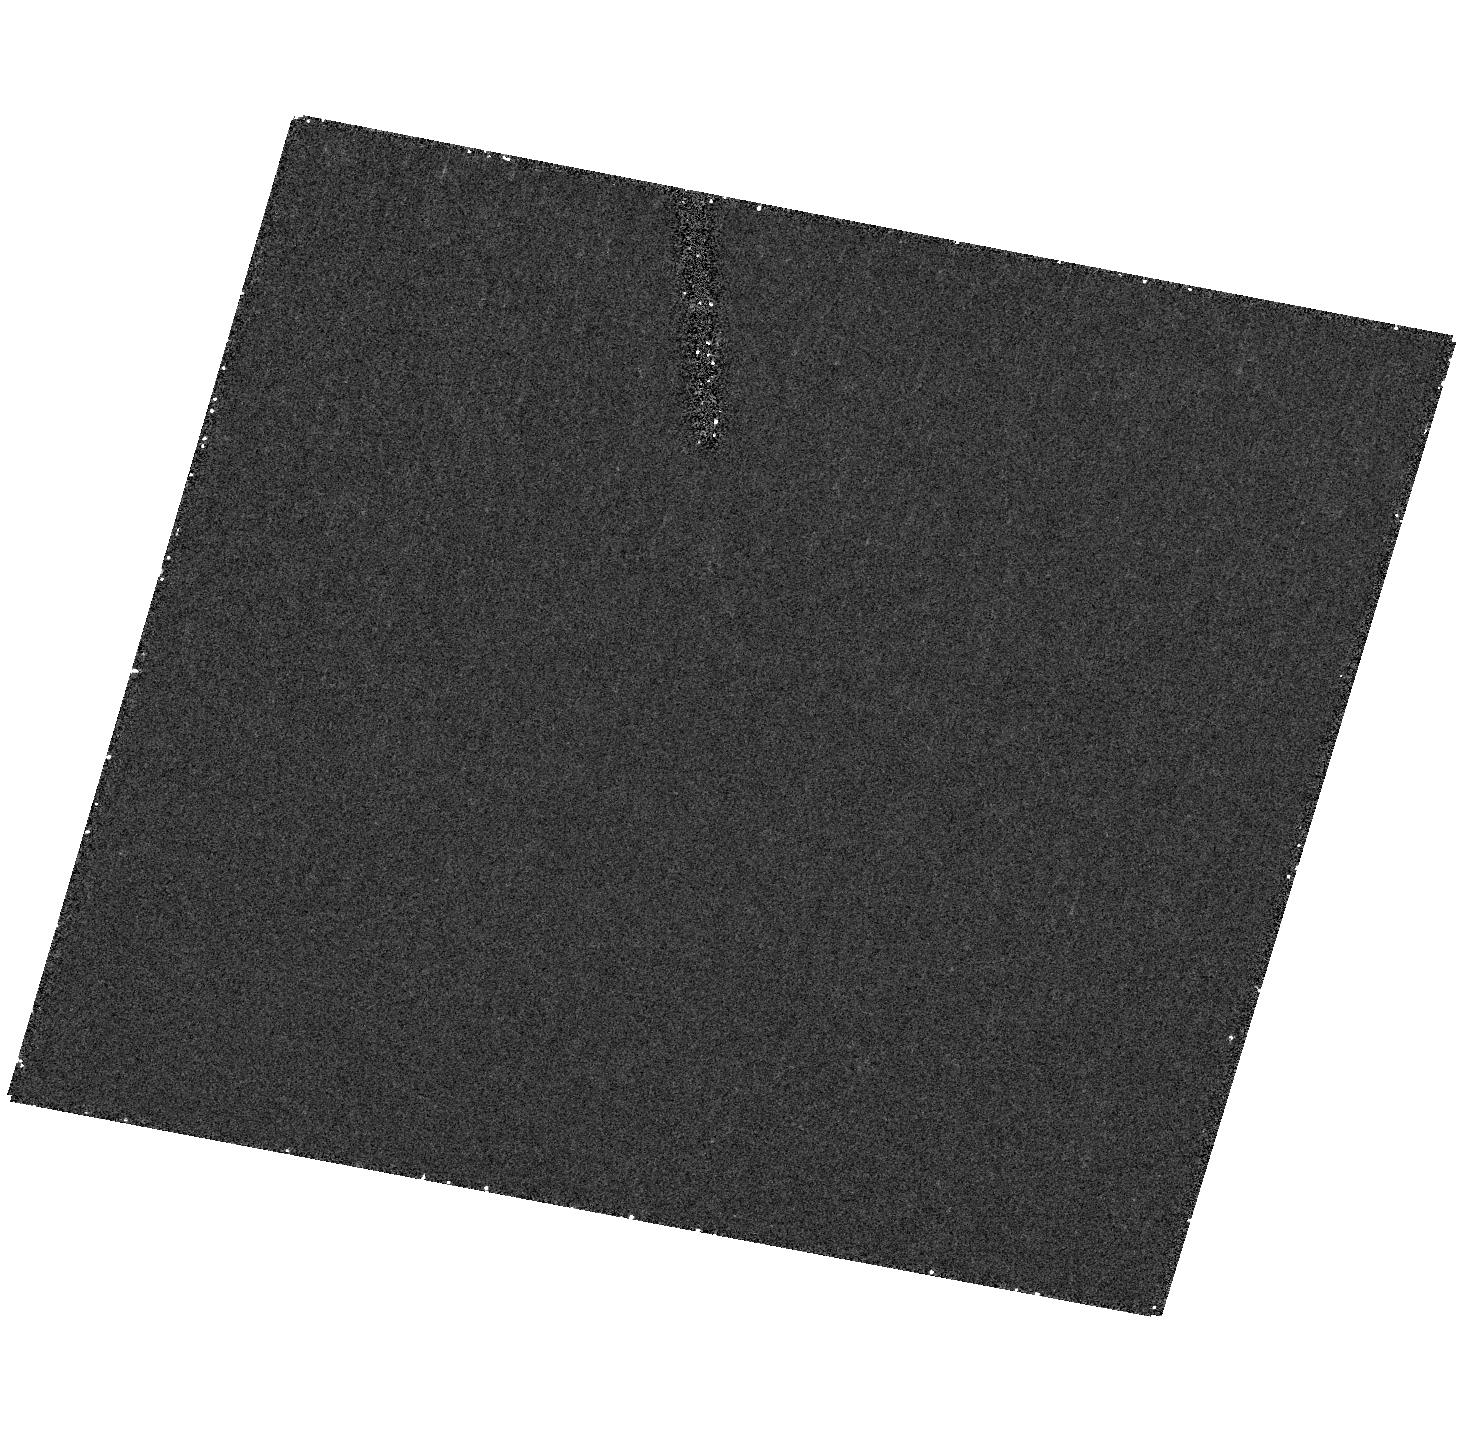
Target: field at RA 140.059°, Dec 45.533°. Instrument: ACS/HRC. Filter: F502N. Exposure: 31 min. Observation ID: hst_9905_06_acs_hrc_f502n_j8np06

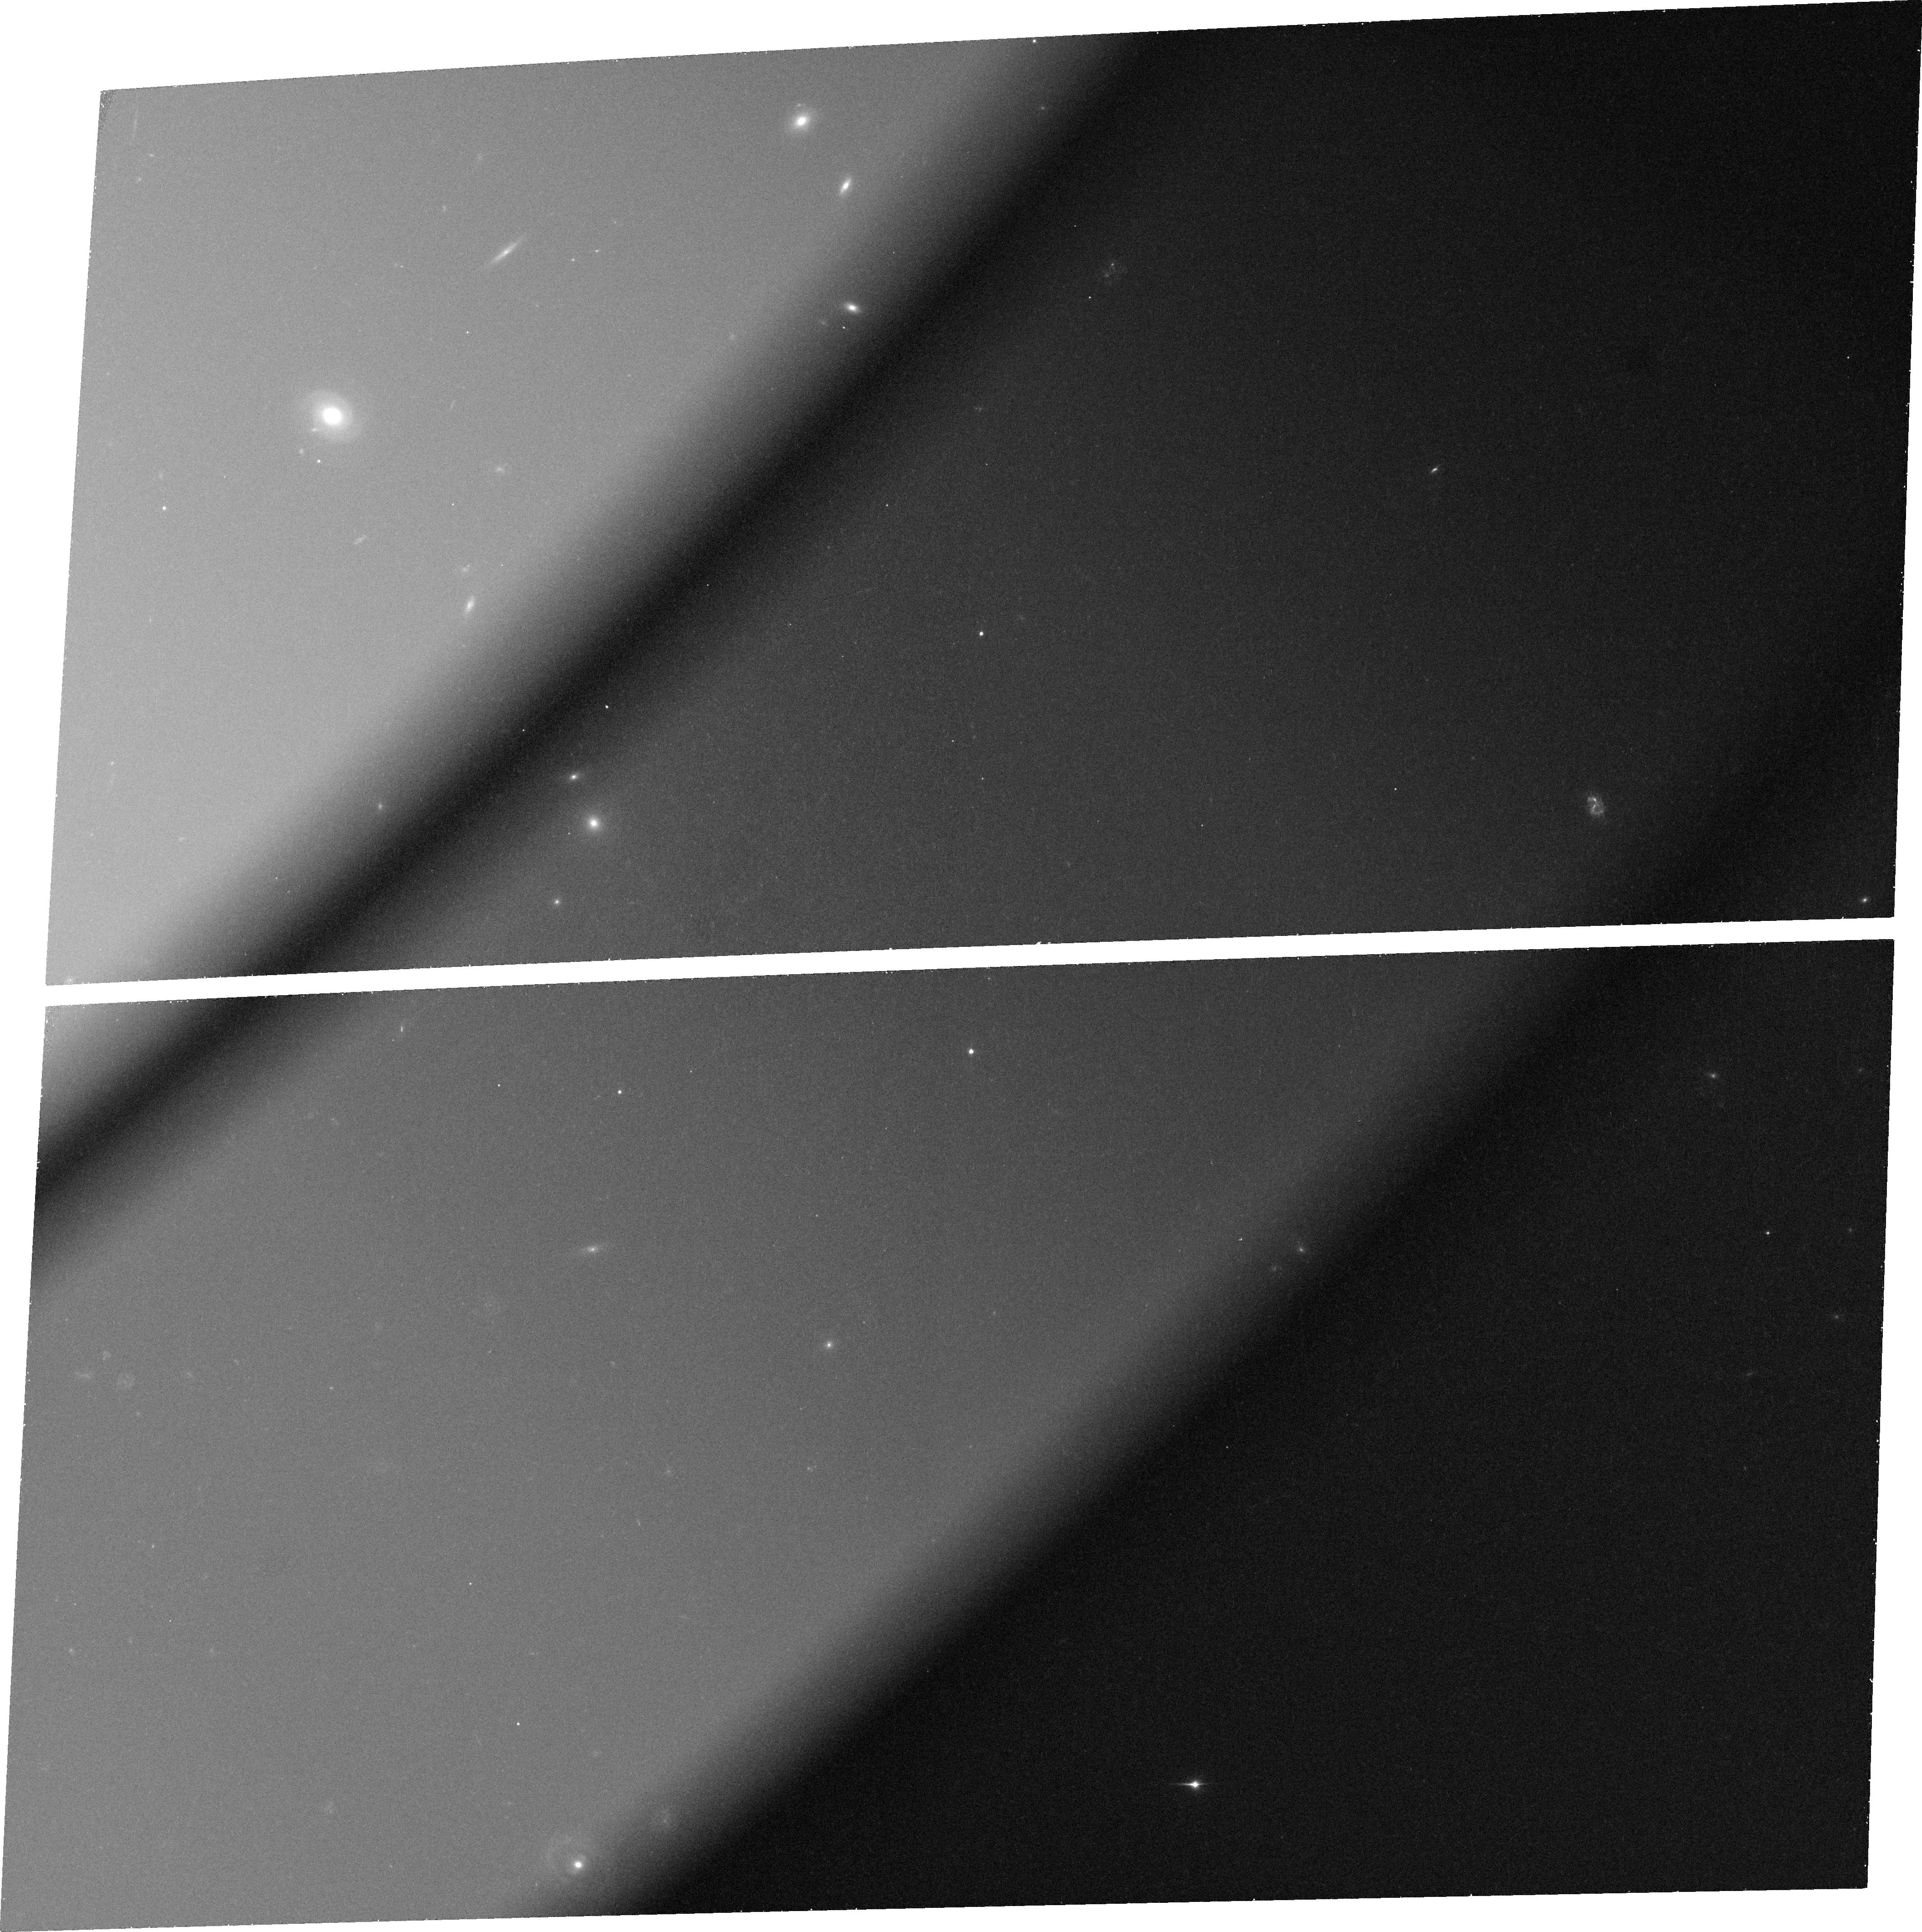
Target: QSO-110621+035747. Instrument: ACS/WFC. Filter: FR459M. Exposure: 37 min. Observation ID: j8np08030

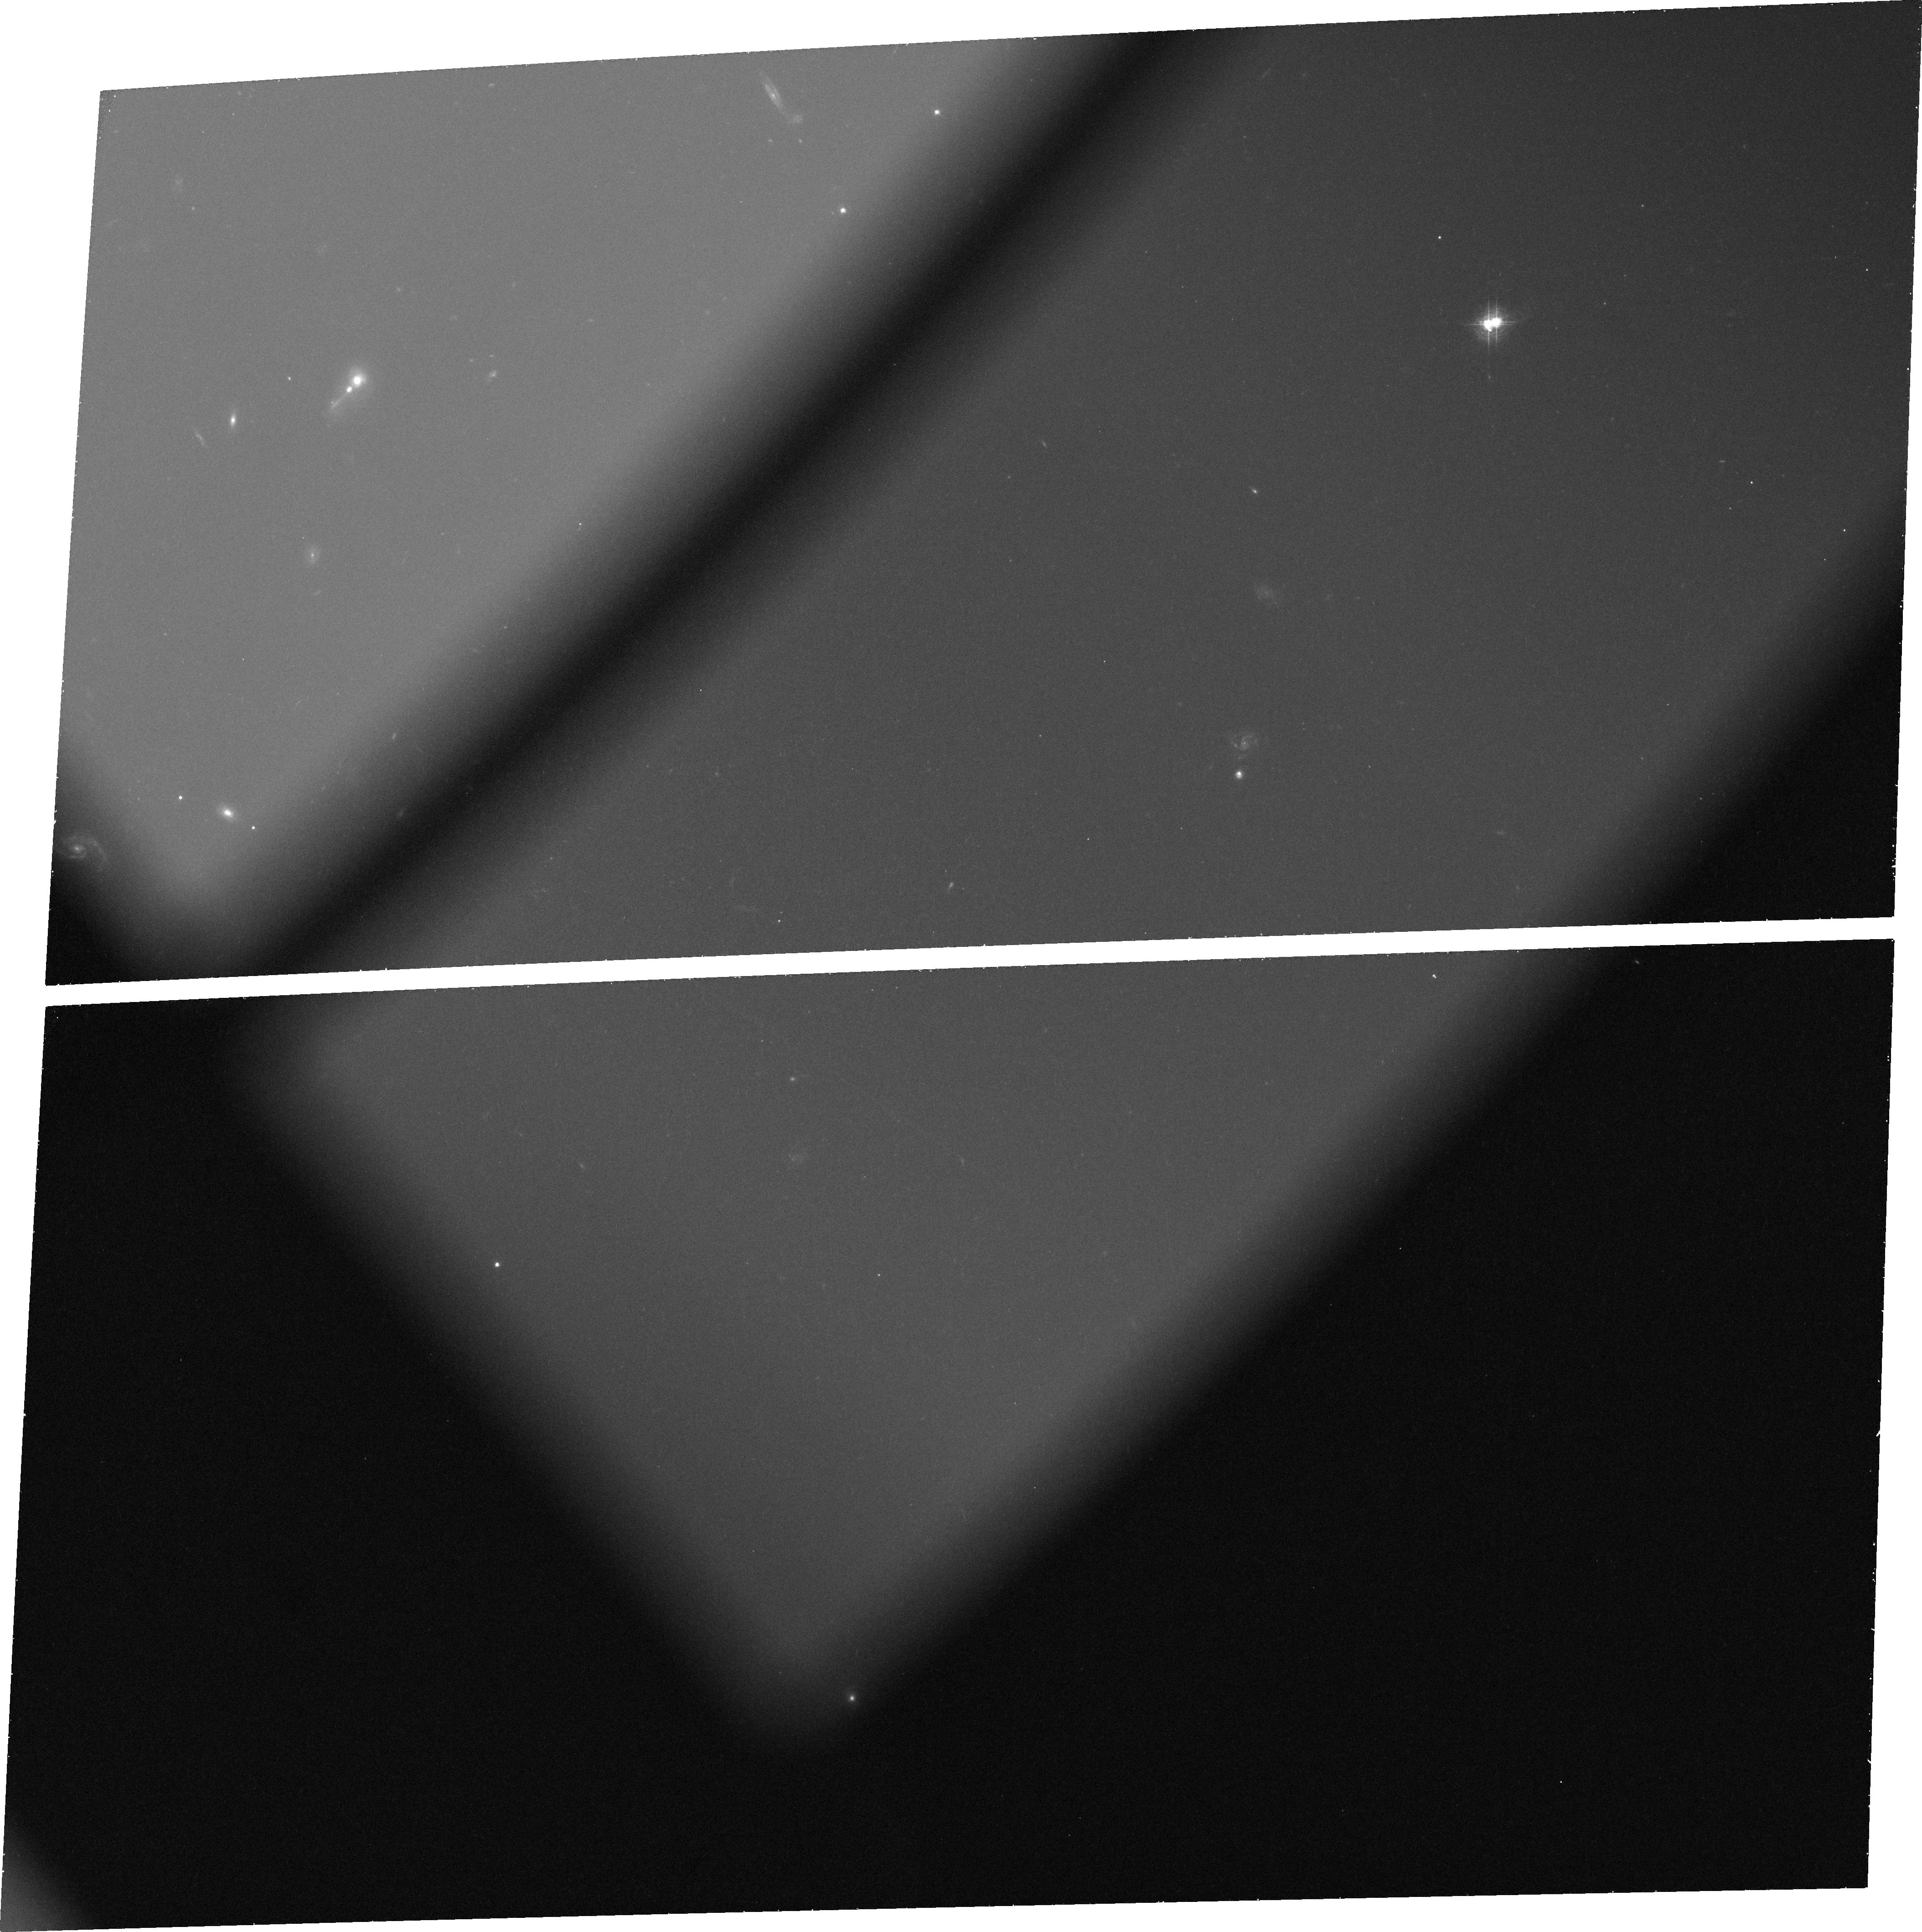
Target: QSO-130128-005804. Instrument: ACS/WFC. Filter: FR647M. Exposure: 38 min. Observation ID: j8np07040

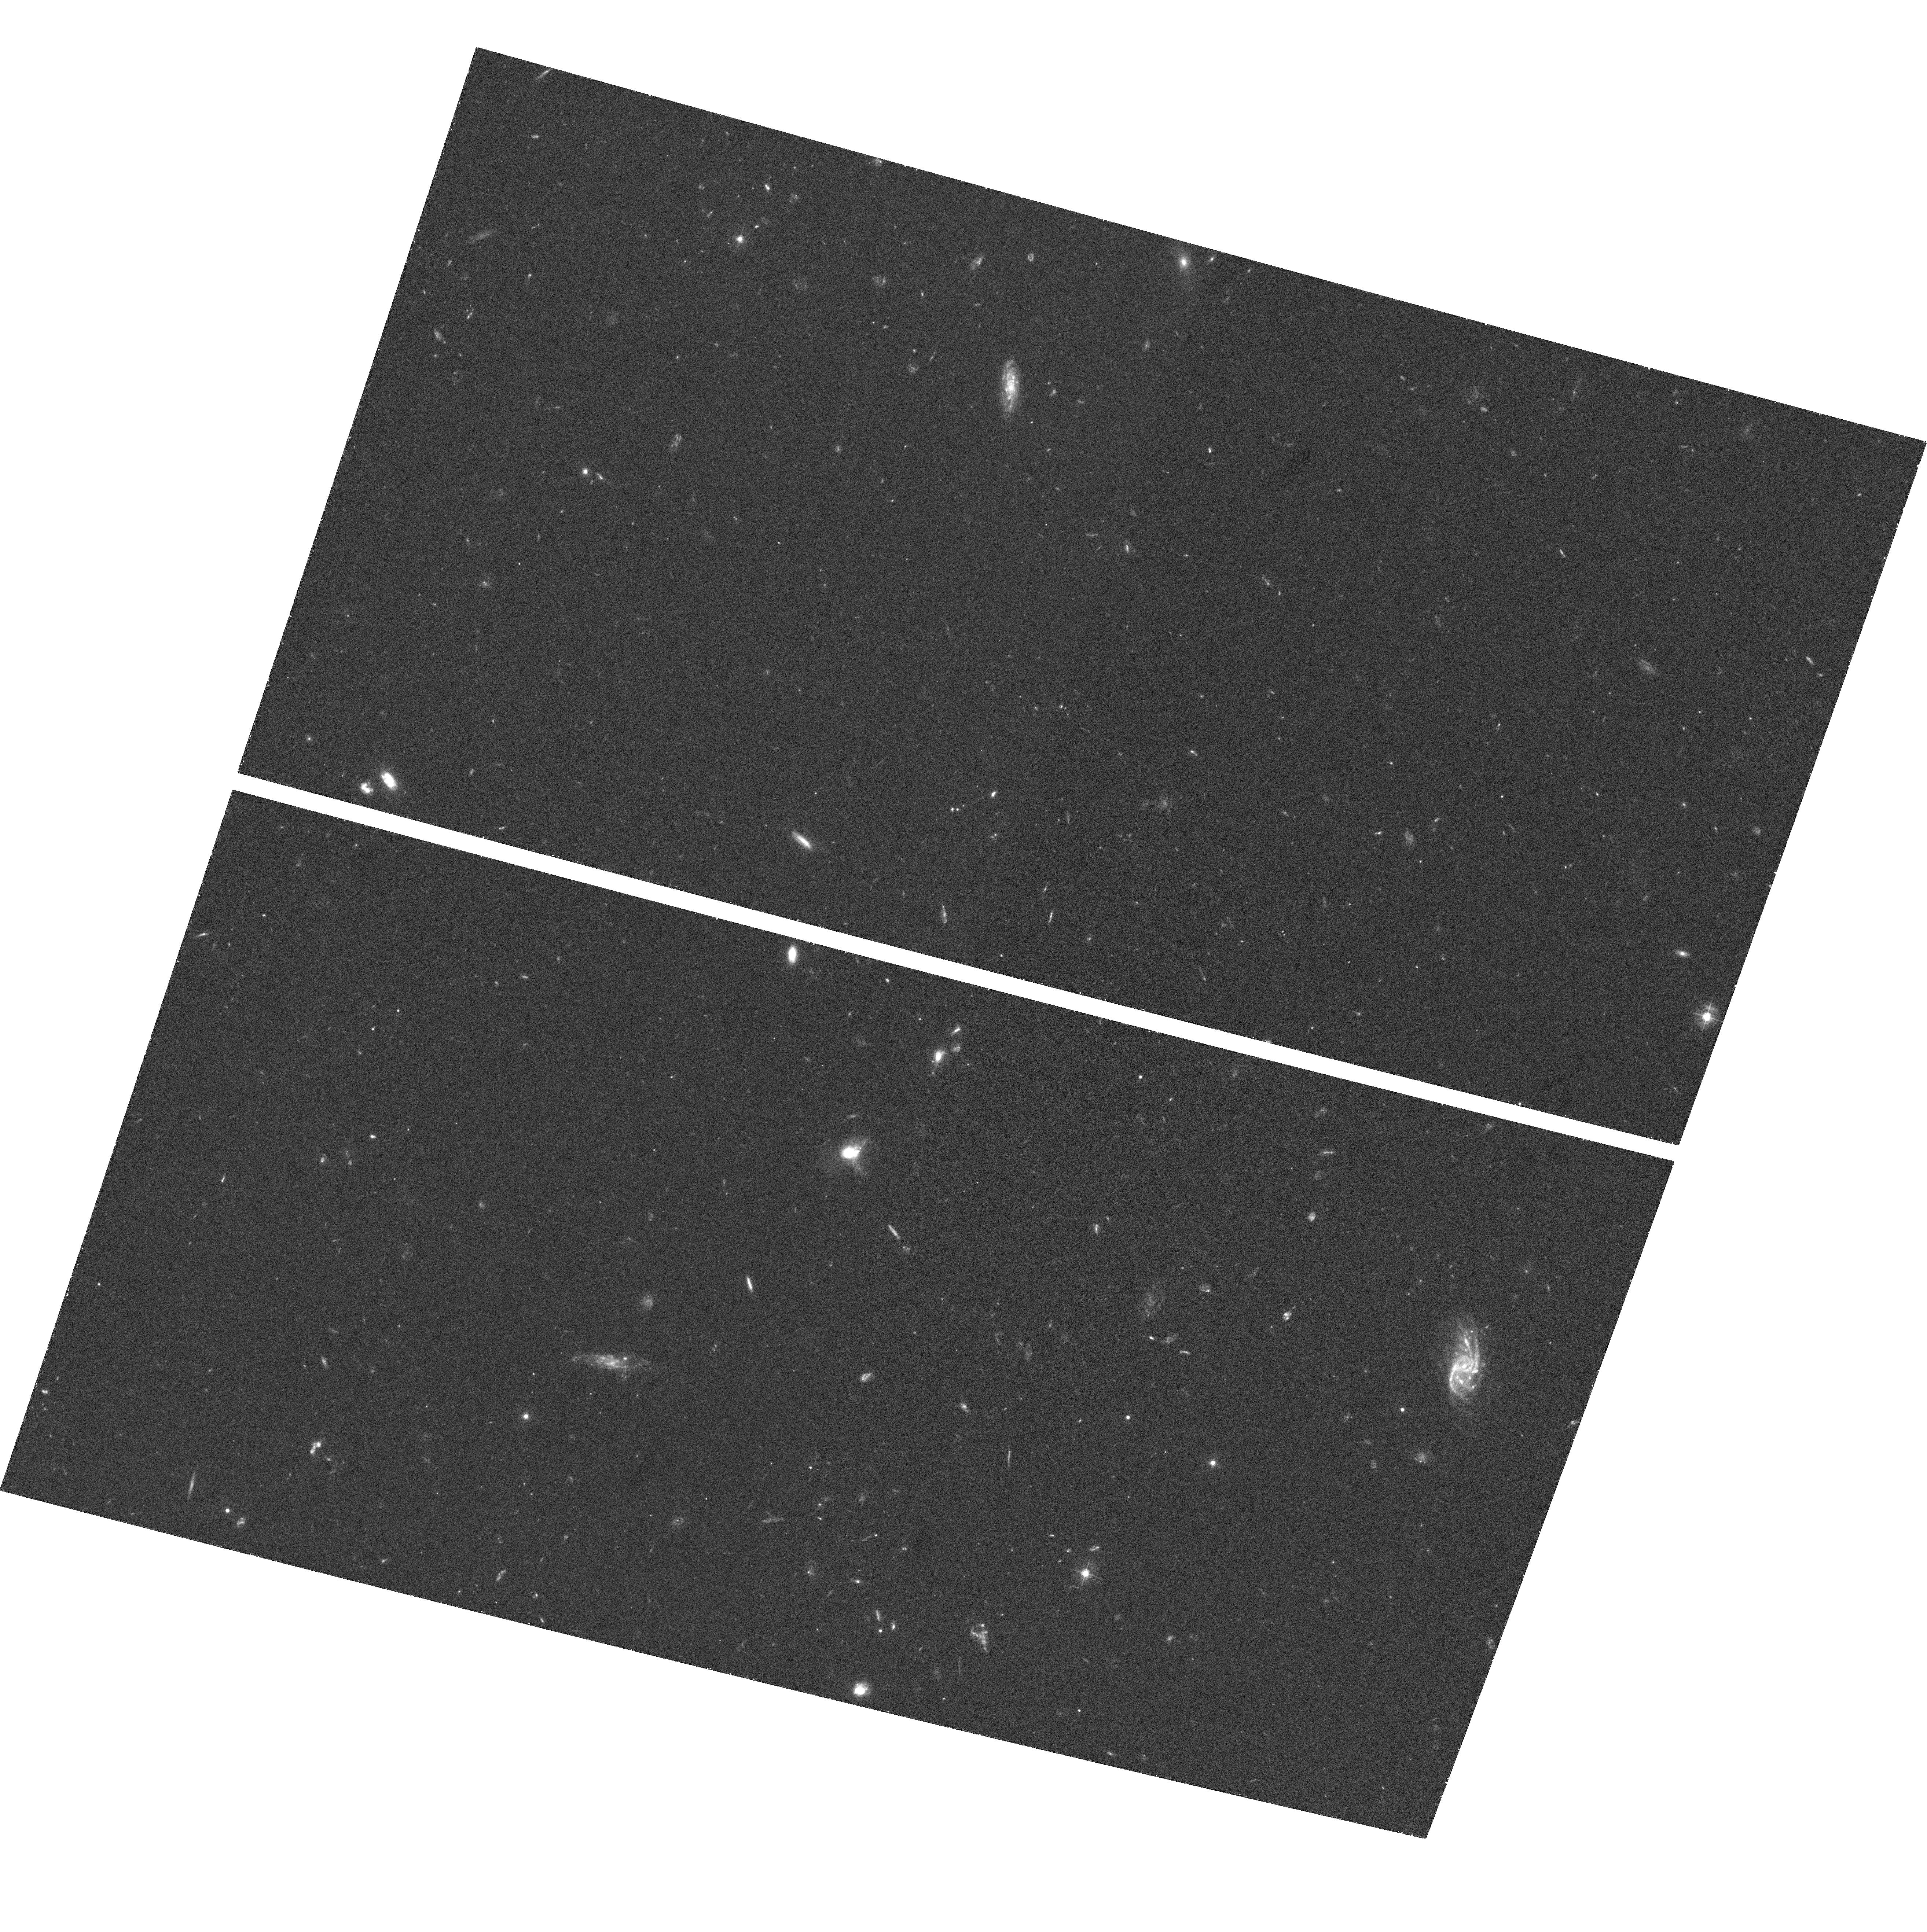
Target: QSO-092014+453157. Instrument: ACS/WFC. Filter: F435W. Exposure: 39 min. Observation ID: hst_9905_06_acs_wfc_f435w_j8np06

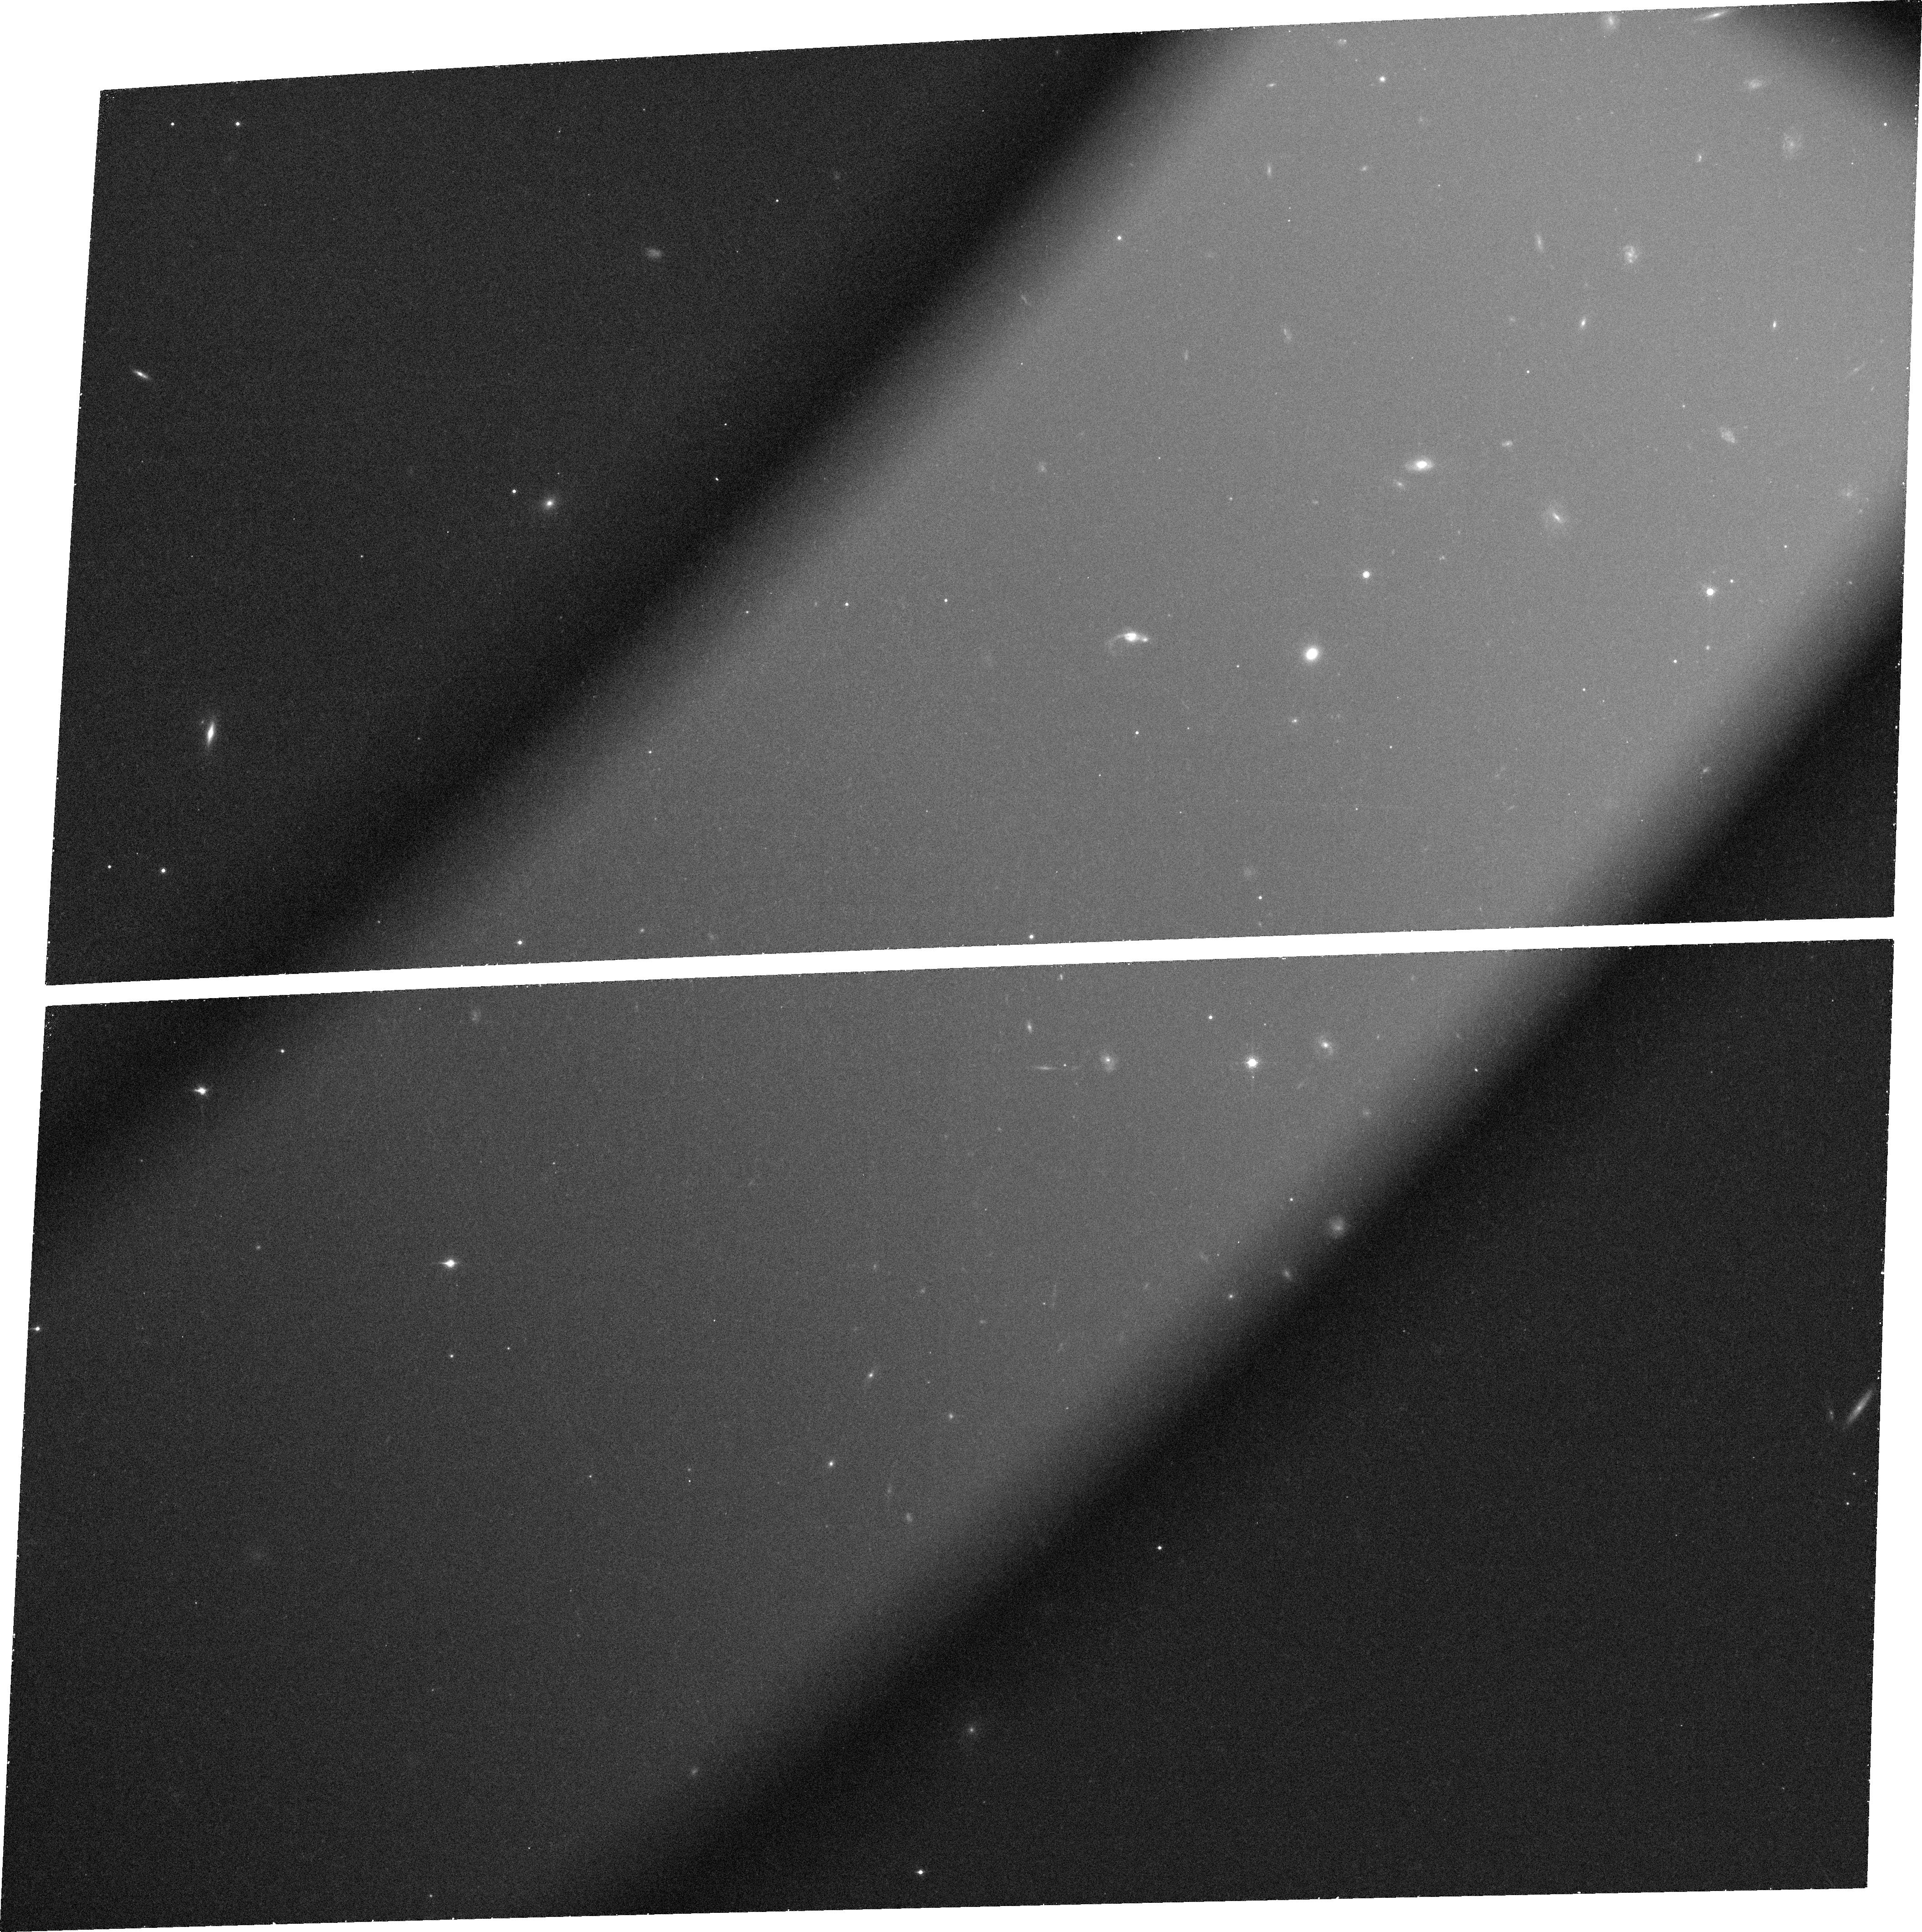
Target: QSO-141315-014221. Instrument: ACS/WFC. Filter: FR914M. Exposure: 37 min. Observation ID: j8np02030

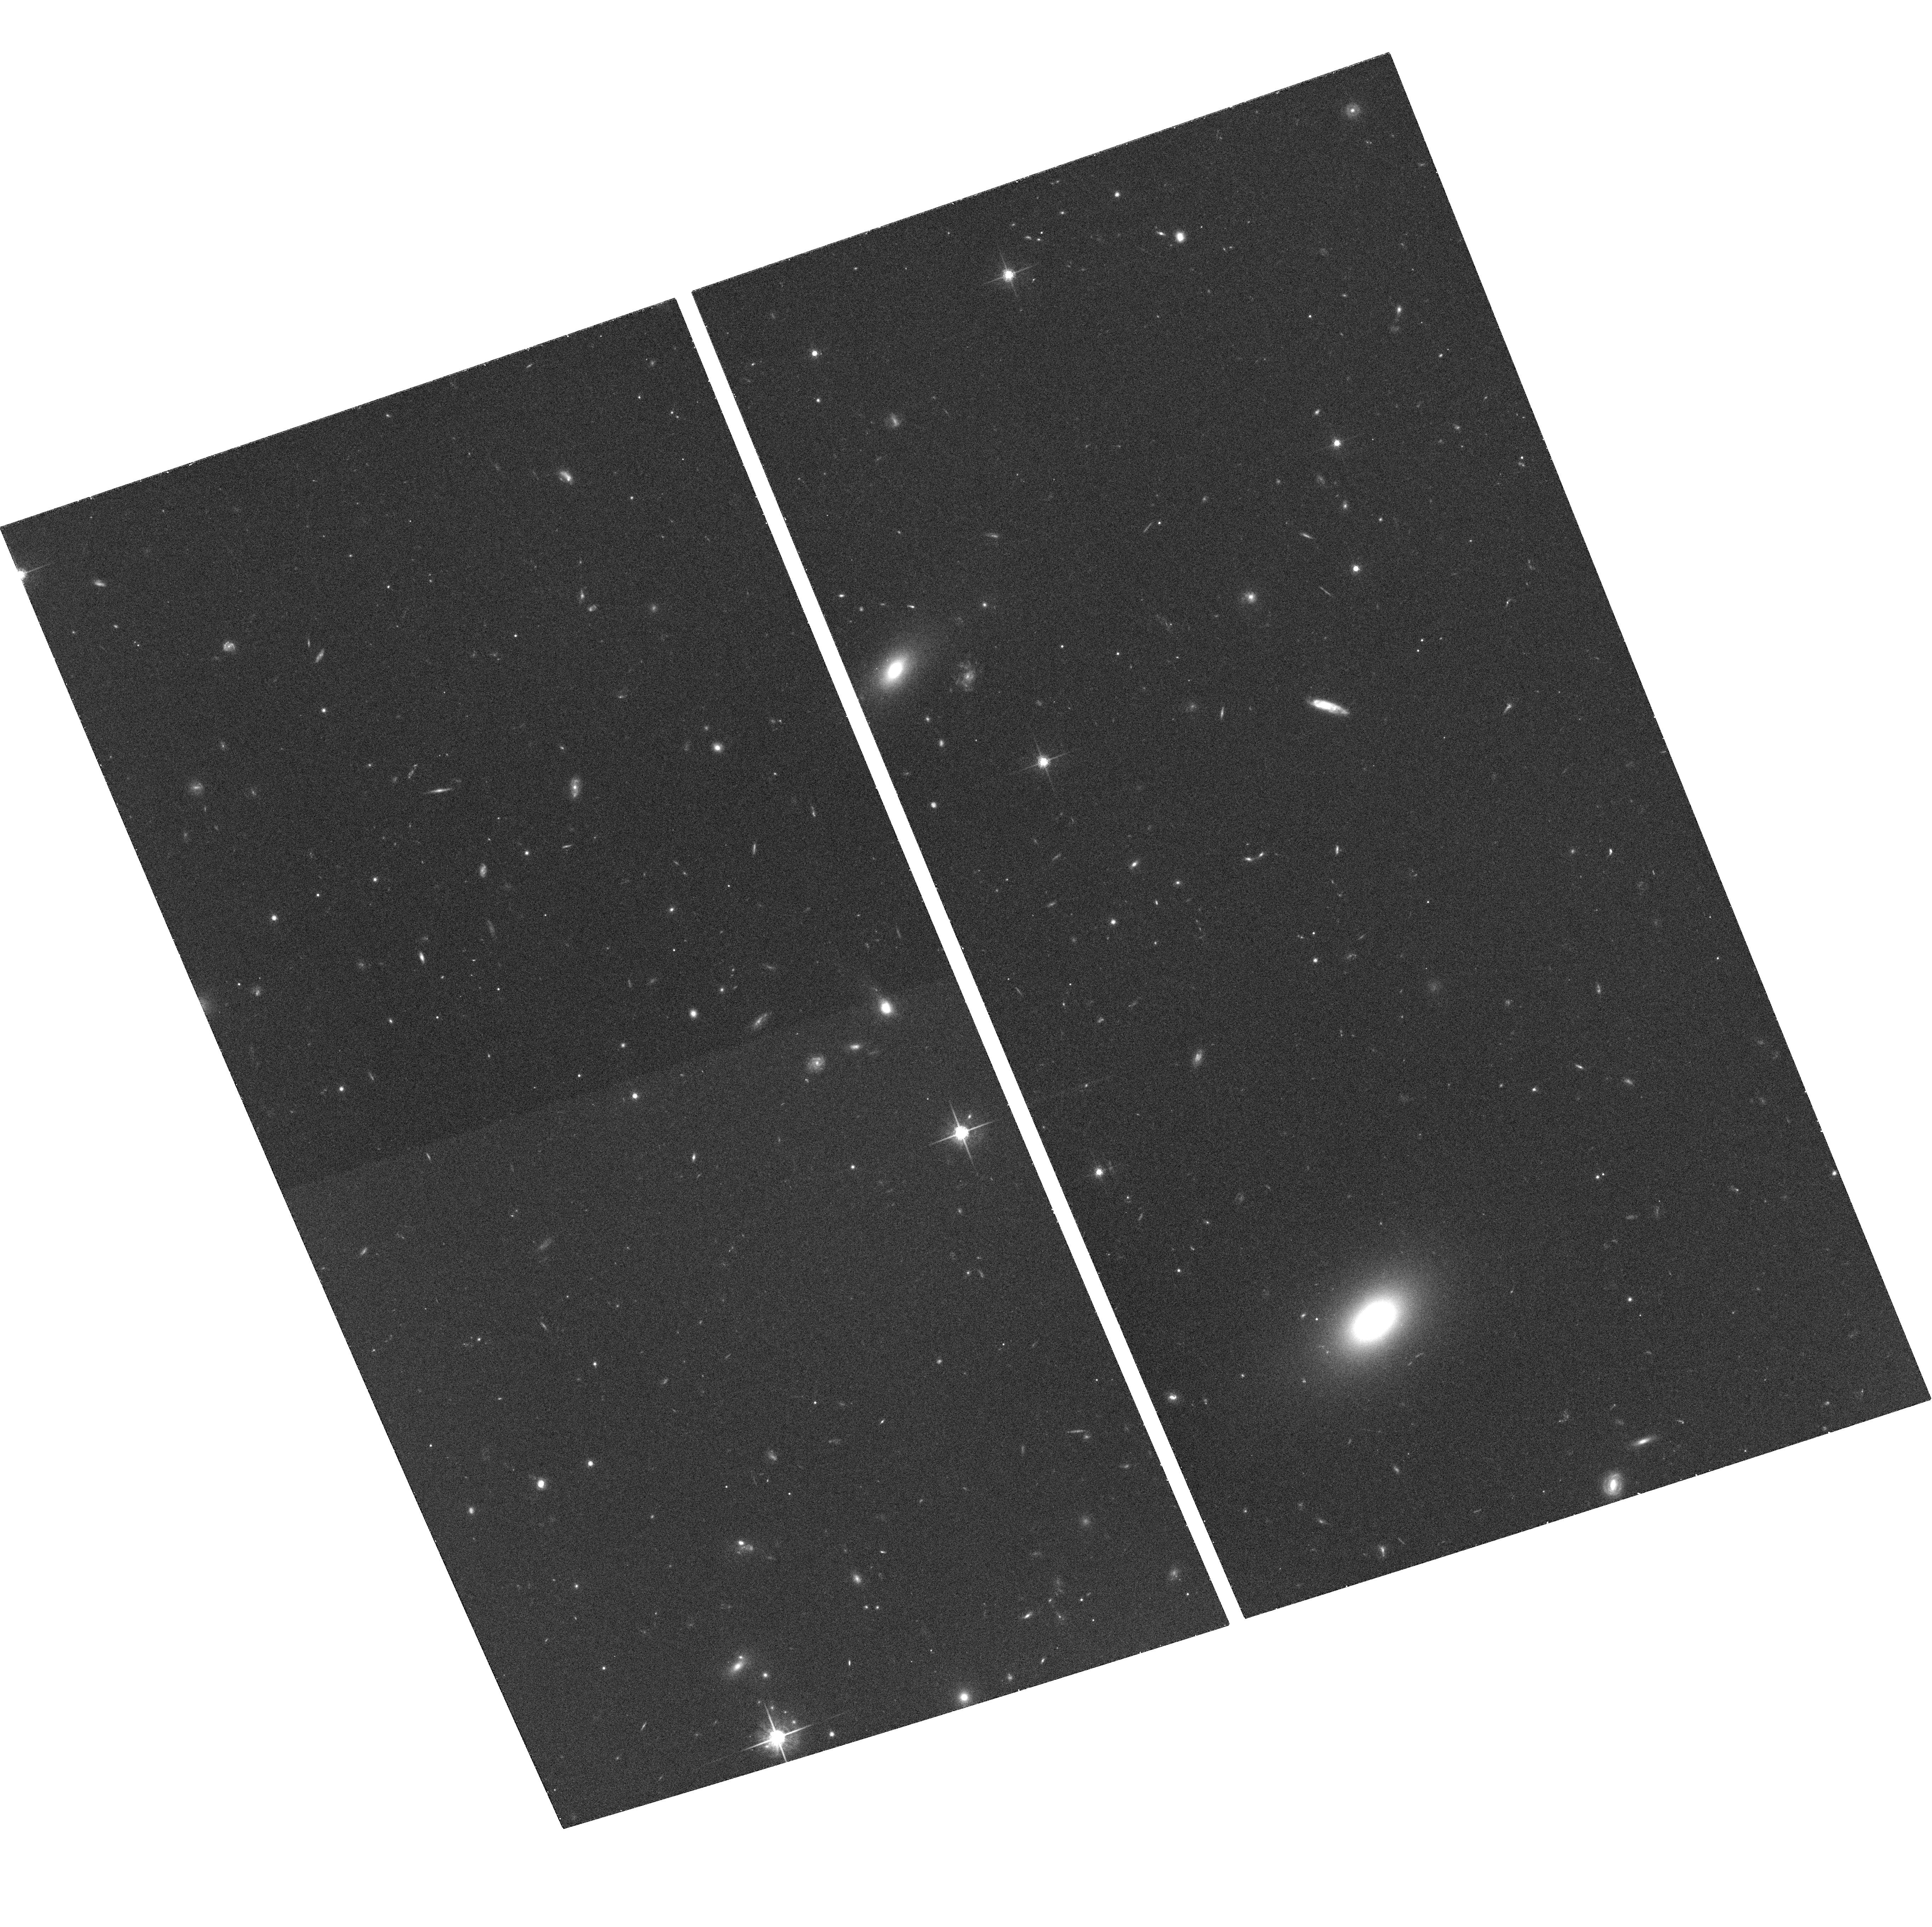
Target: QSO-132323-015941. Instrument: ACS/WFC. Filter: F775W. Exposure: 38 min. Observation ID: hst_9905_01_acs_wfc_f775w_j8np01

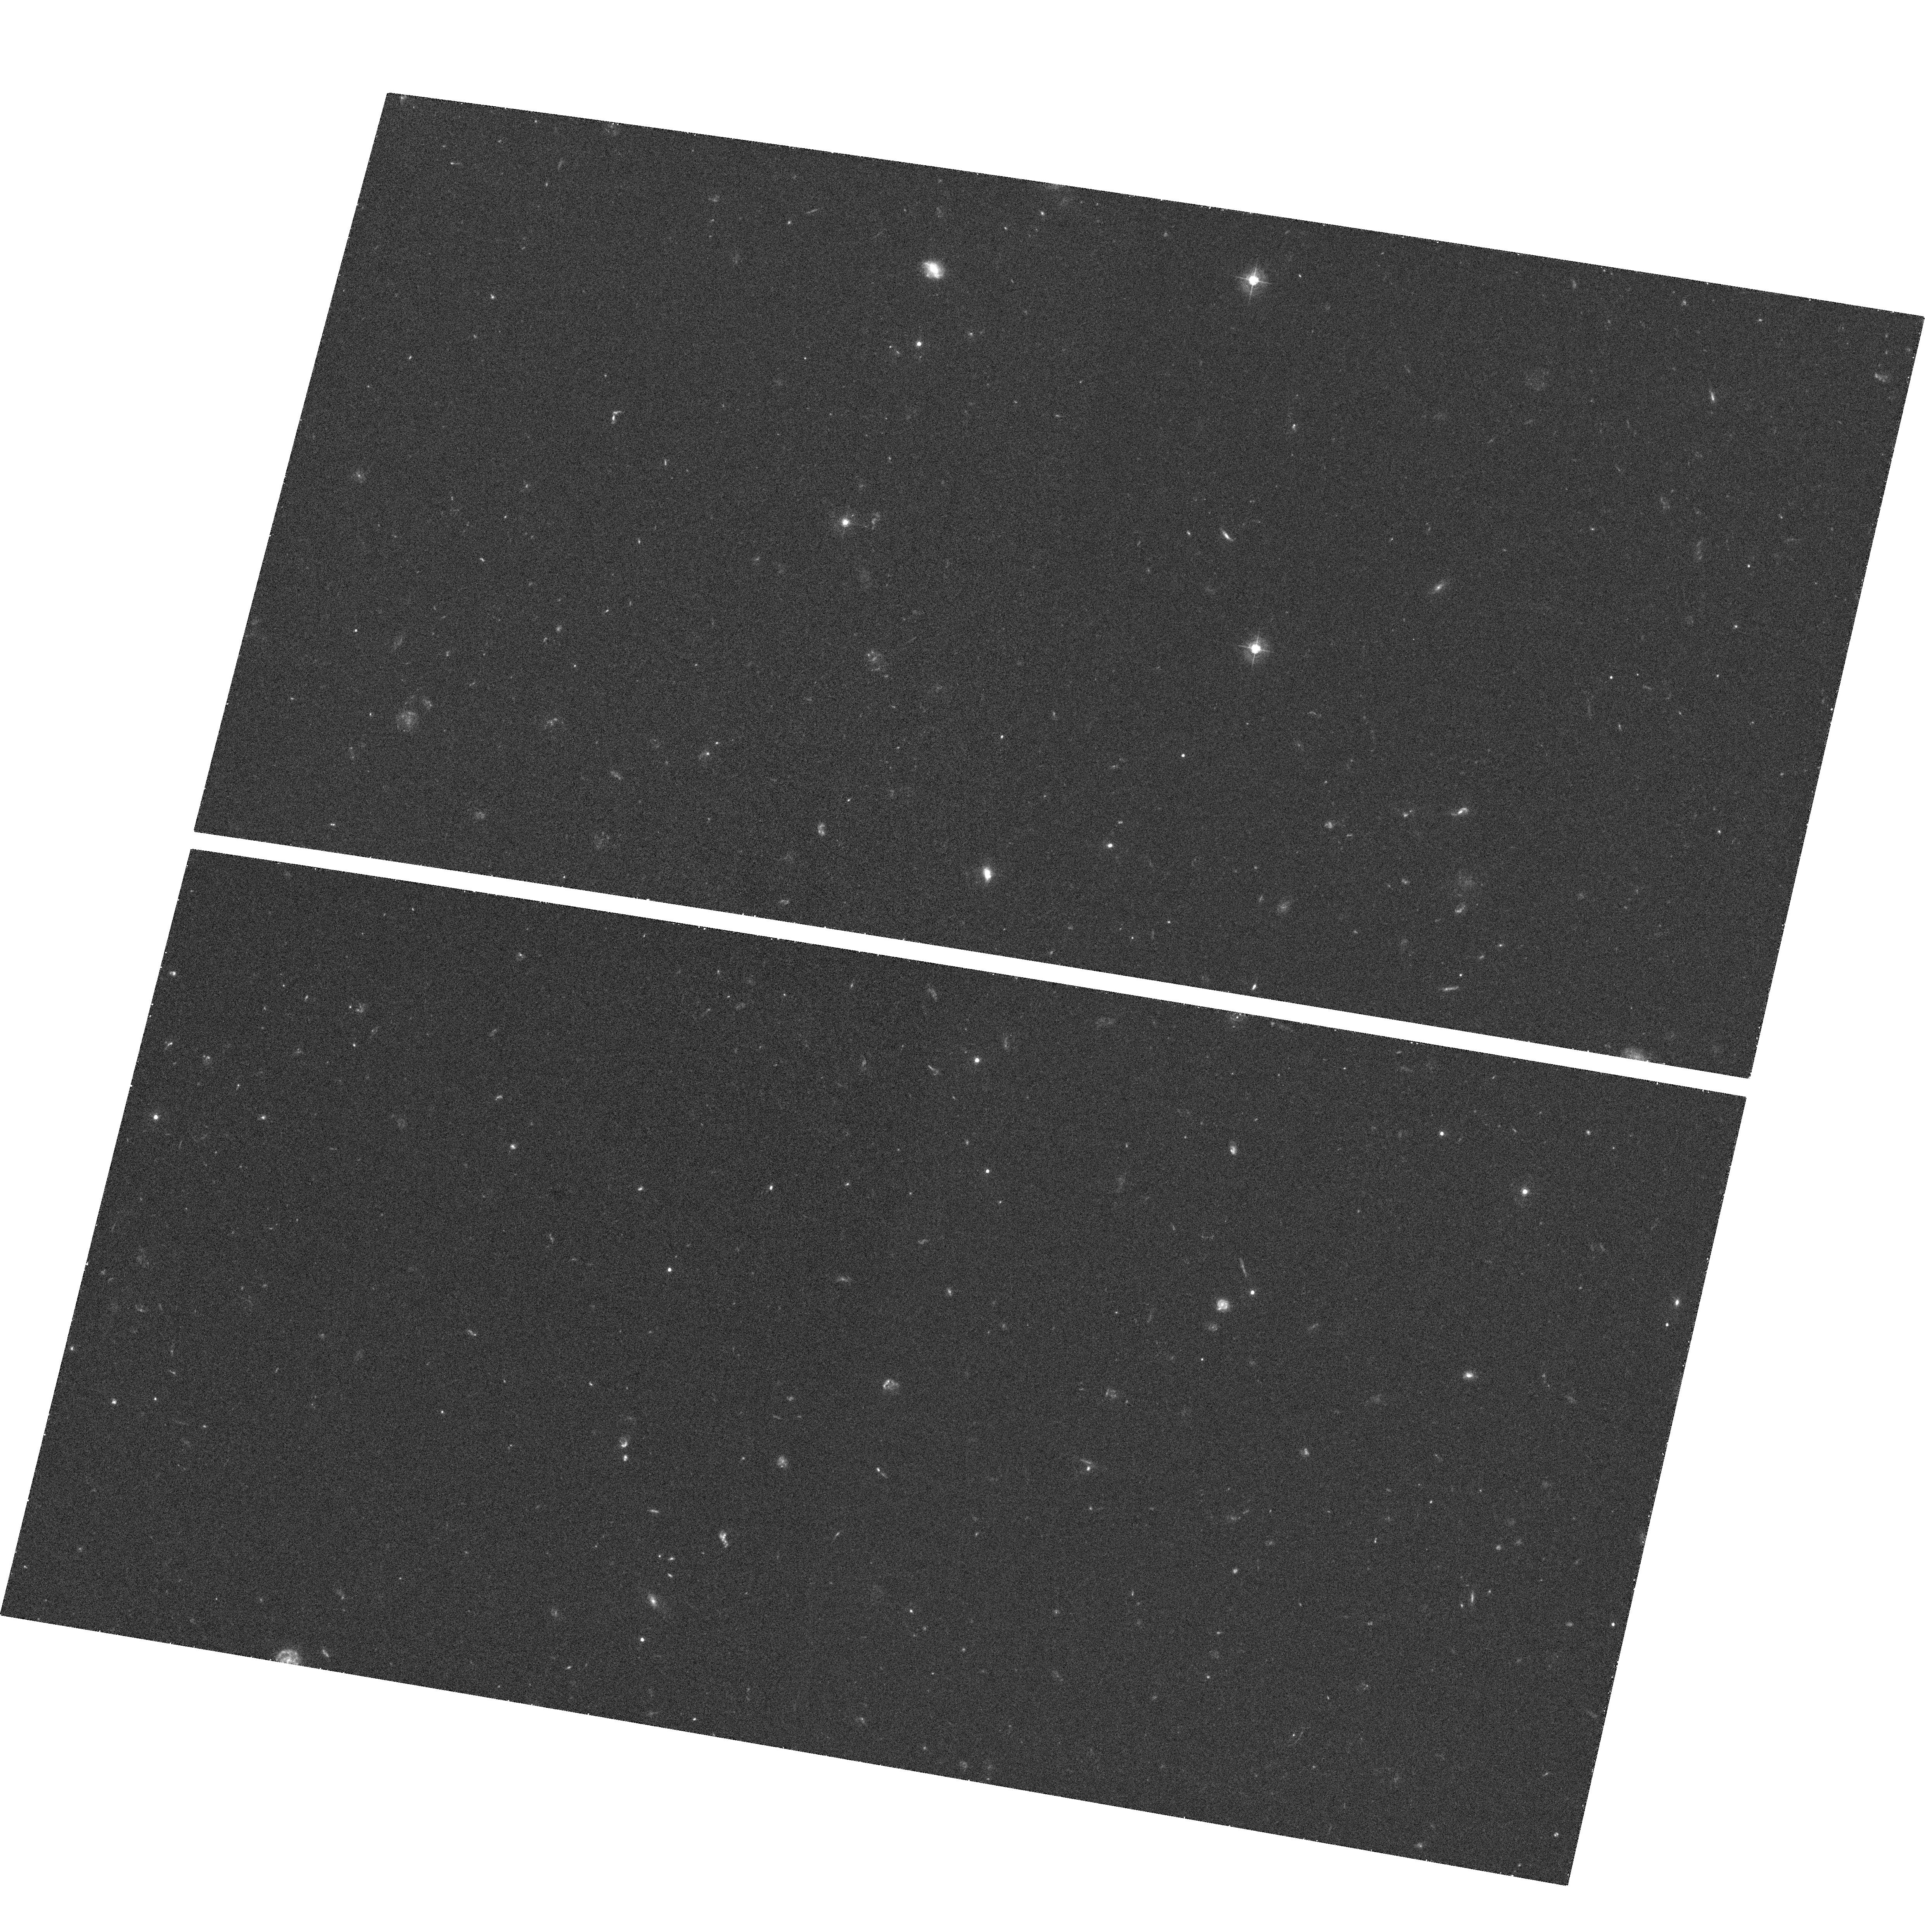
Target: QSO-103951+643004. Instrument: ACS/WFC. Filter: F435W. Exposure: 41 min. Observation ID: hst_9905_04_acs_wfc_f435w_j8np04

The Host Galaxies of Type II Quasars (PI: Strauss, Michael A.)

Type II quasars are the luminous analogues of Type II Seyferts; the central engines are presumably heavily obscured by dust. We have defined a sample of 9 highly luminous Type II quasar candidates with 0.24 < z < 0.40 from the spectroscopic data of the Sloan Digital Sky Survey, which have high equivalent width, narrow emission-line spectra characteristic of a nonthermal continuum. We estimate that the obscured AGN in these objects have optical luminosities of order 10^(12) solar luminosities. We propose to image this sample in rest-frame U, B and V, to determine the morphology and color of the host galaxies, and look for recent star formation. We will also probe the extended environments of these objects, to determine whether they are undergoing interactions with close companions, and whether they live in appreciably clustered environments.